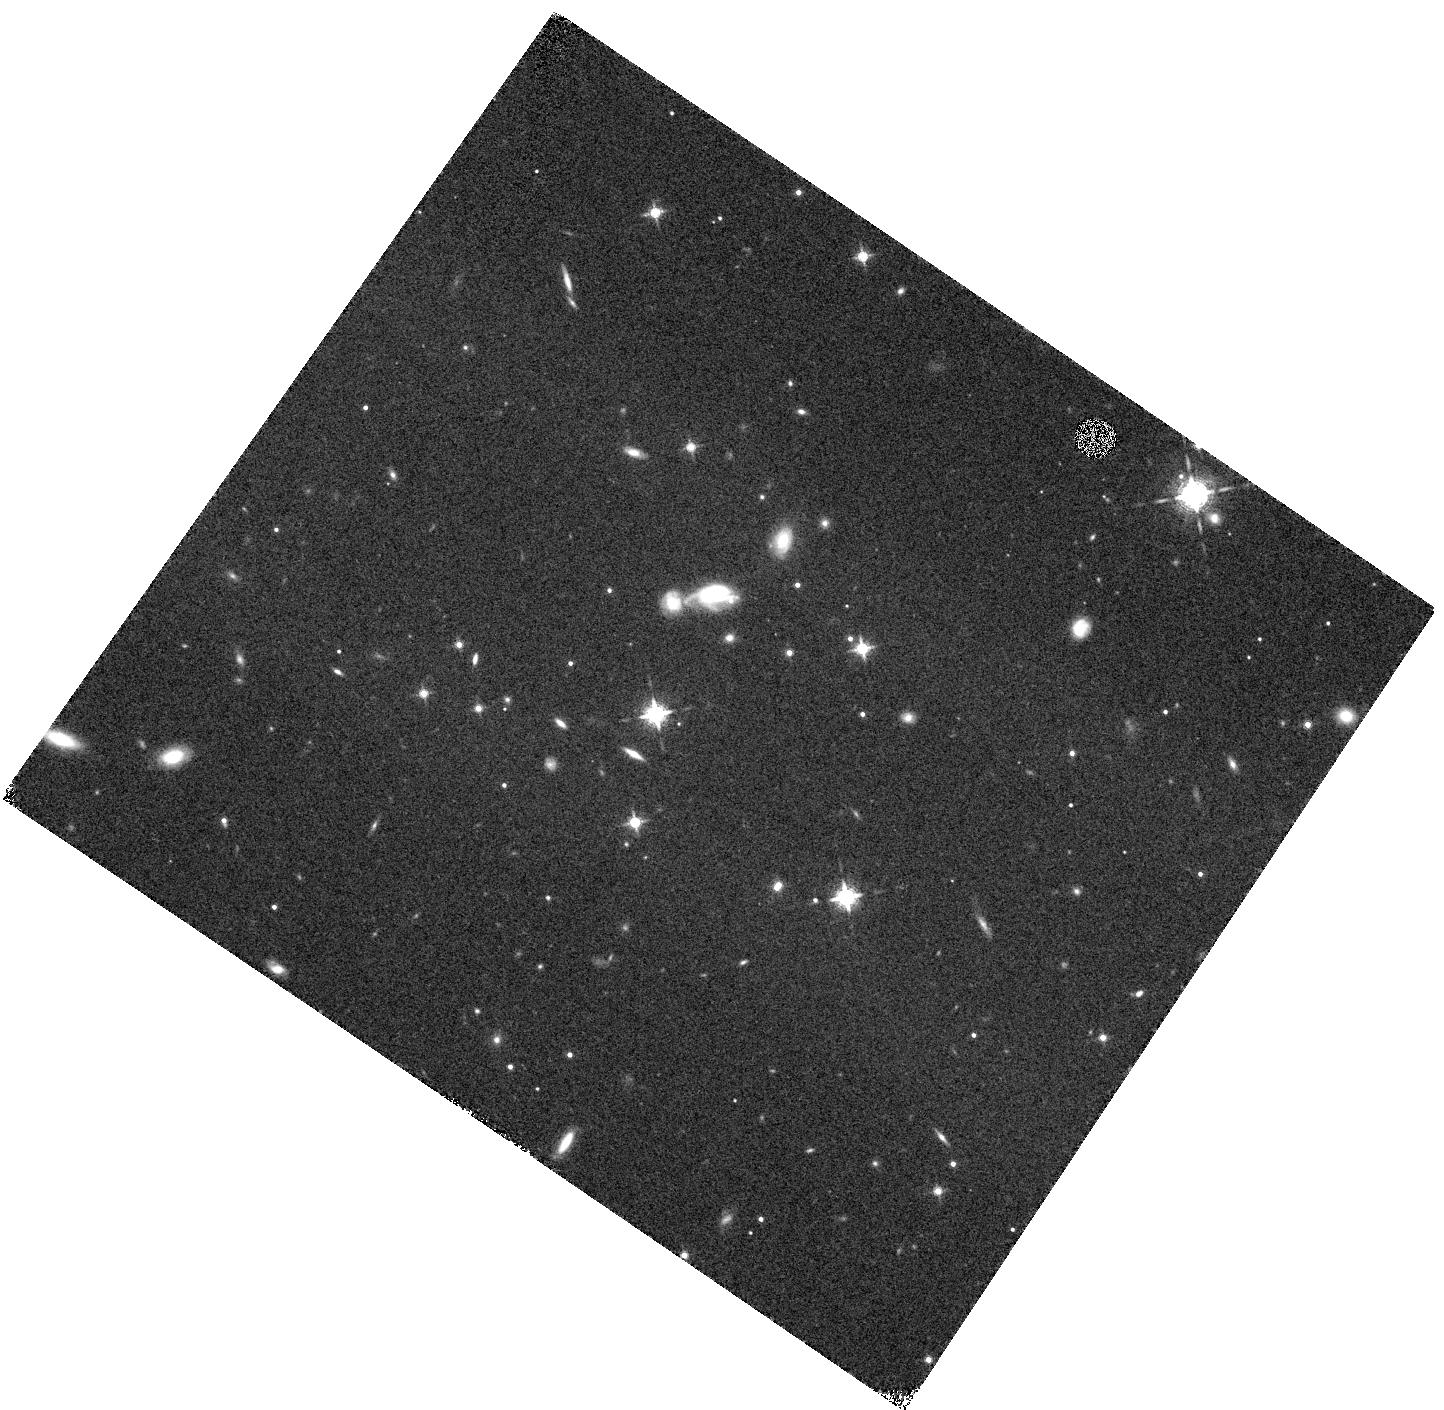
Target: 2MASSIJ0727182+171001
Instrument: WFC3/IR
Filter: F127M
Exposure: 17 min
Observation ID: hst_11666_08_wfc3_ir_f127m_ib1n08

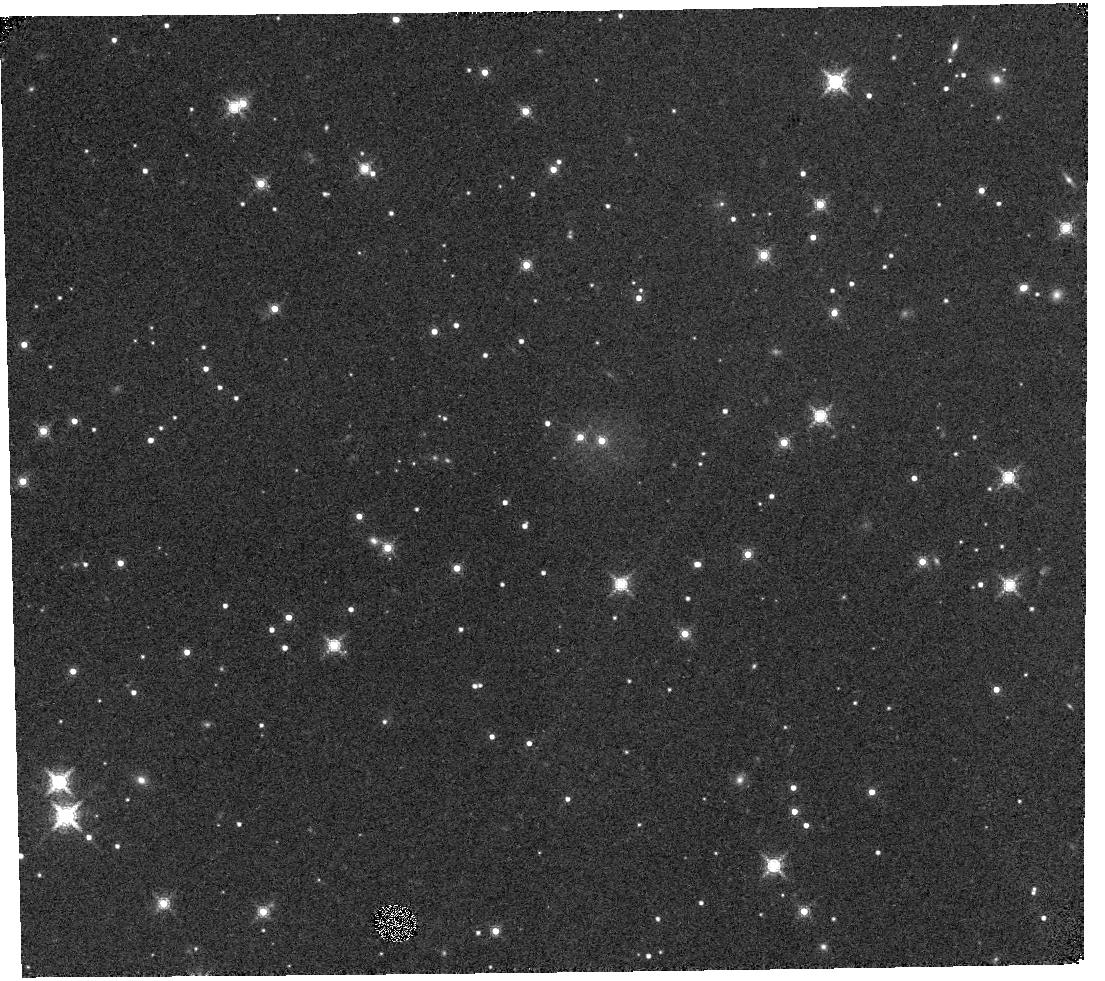
Target: 2MASSJ07290002-3954043
Instrument: WFC3/IR
Filter: F164N
Exposure: 20 min
Observation ID: hst_11666_09_wfc3_ir_f164n_ib1n09

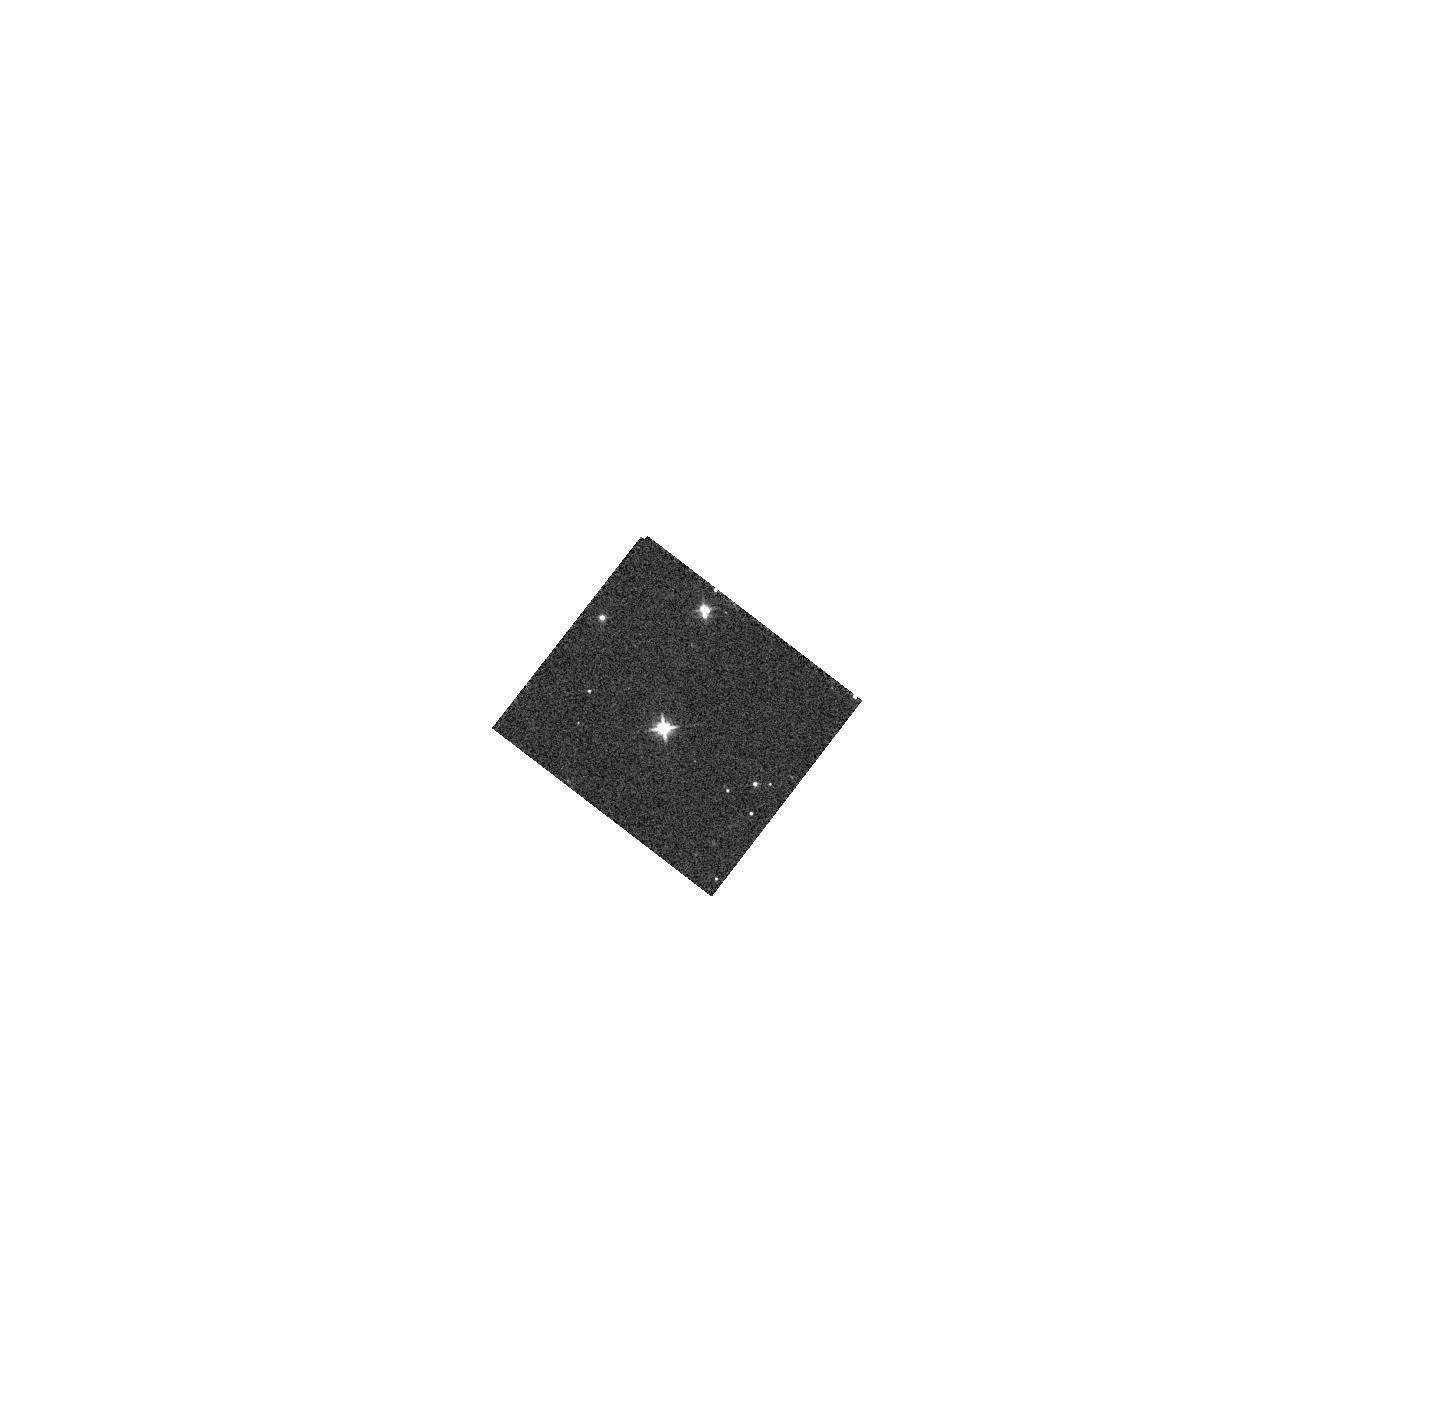
Target: 2MASSJ22372056+7228351
Instrument: WFC3/IR
Filter: F110W
Exposure: 3 min
Observation ID: hst_11666_11_wfc3_ir_f110w_ib1n11

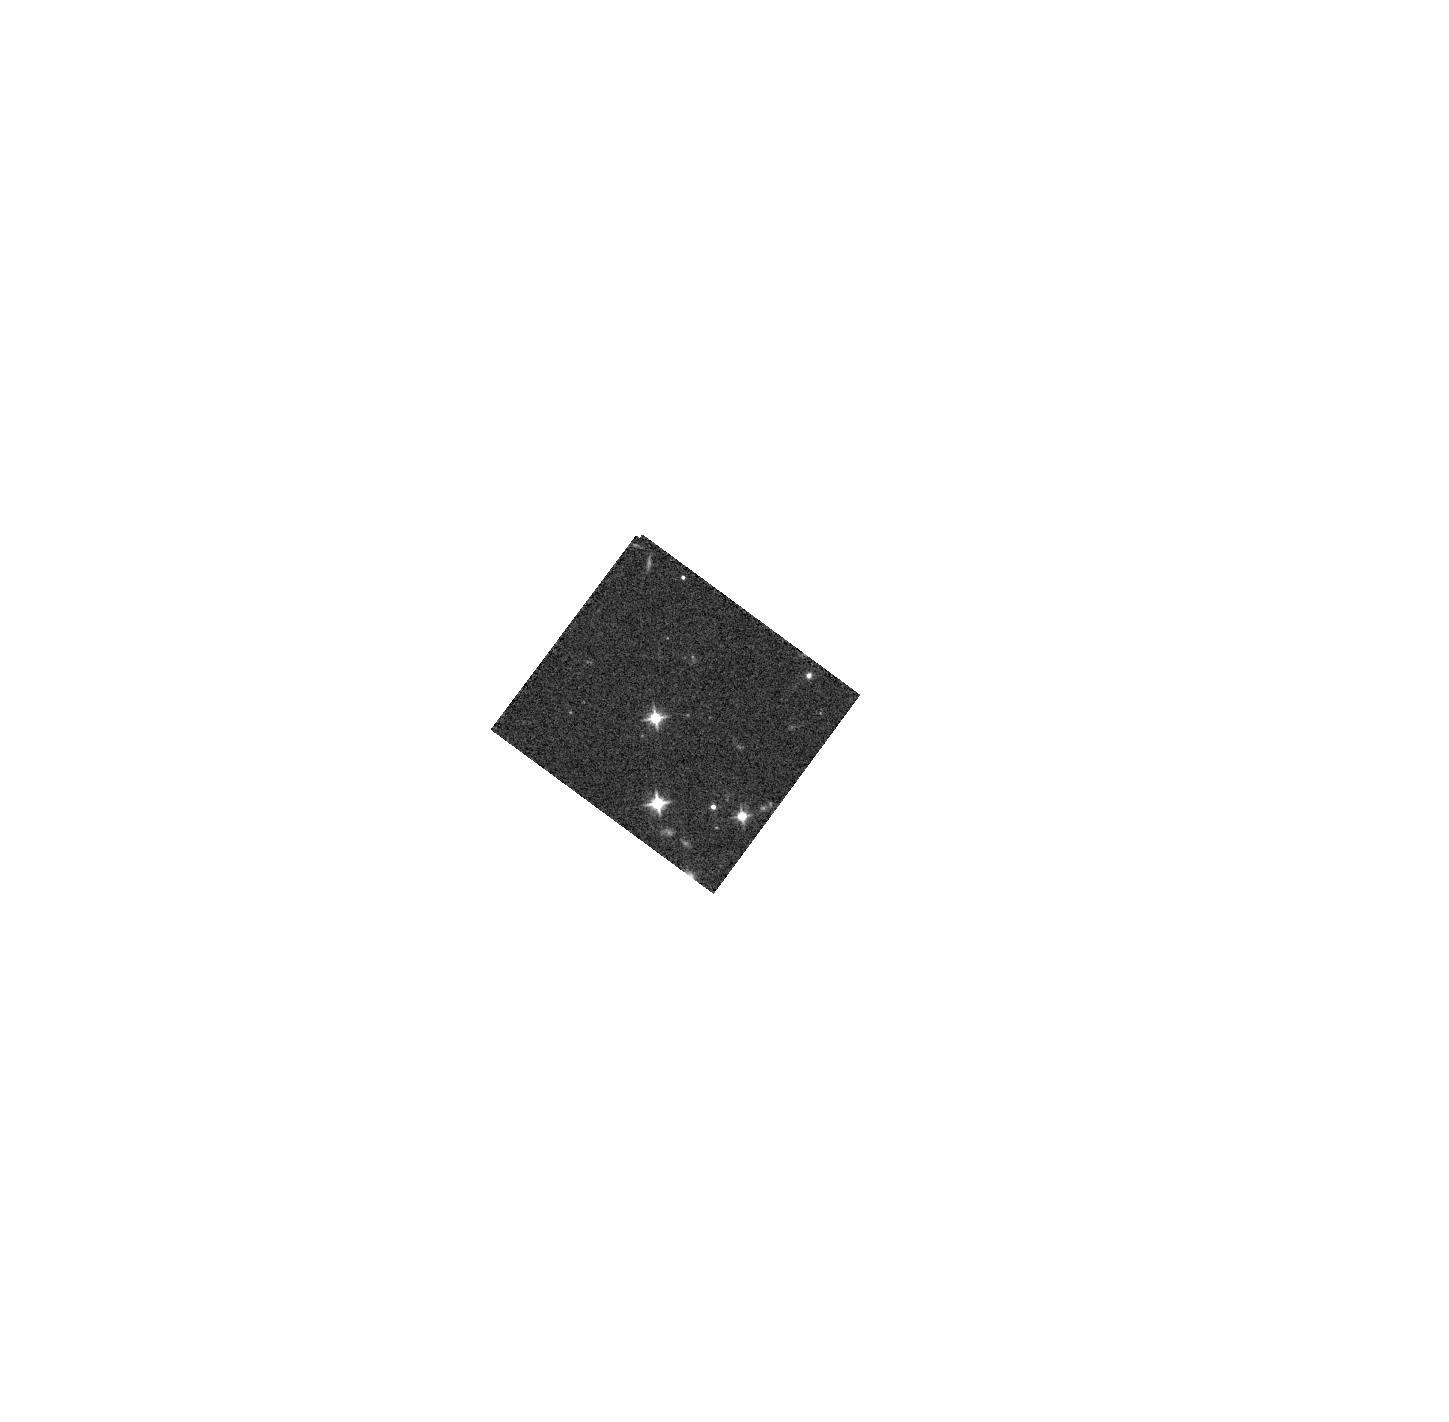
Target: 2MASSJ07414920+2351275
Instrument: WFC3/IR
Filter: F110W
Exposure: 2 min
Observation ID: hst_11666_02_wfc3_ir_f110w_ib1n02

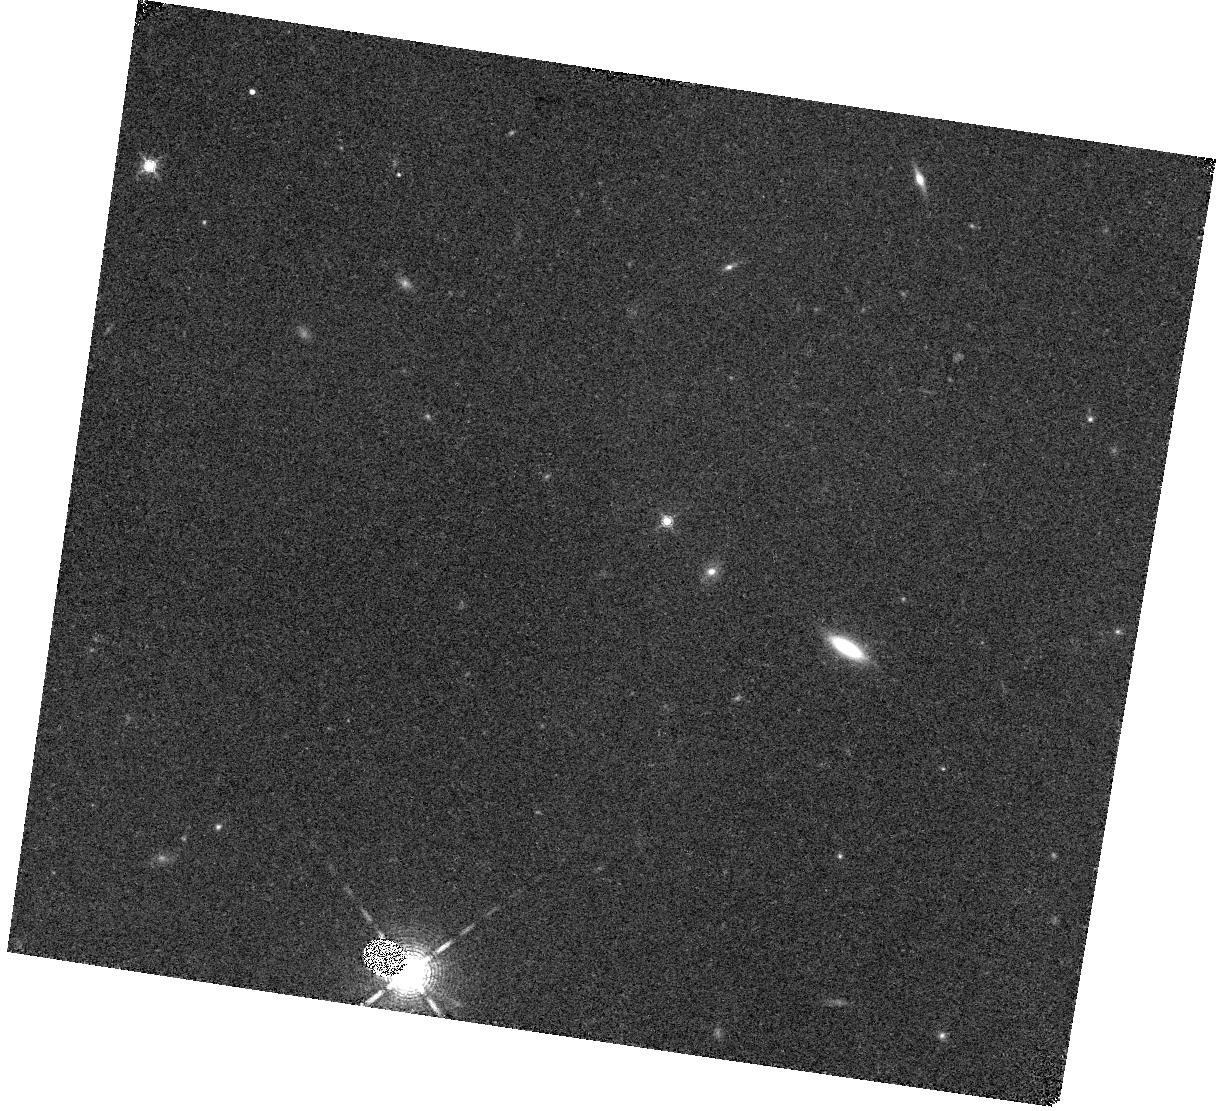
Target: SDSSJ125011.65+392553.9
Instrument: WFC3/IR
Filter: F164N
Exposure: 20 min
Observation ID: hst_11666_18_wfc3_ir_f164n_ib1n18

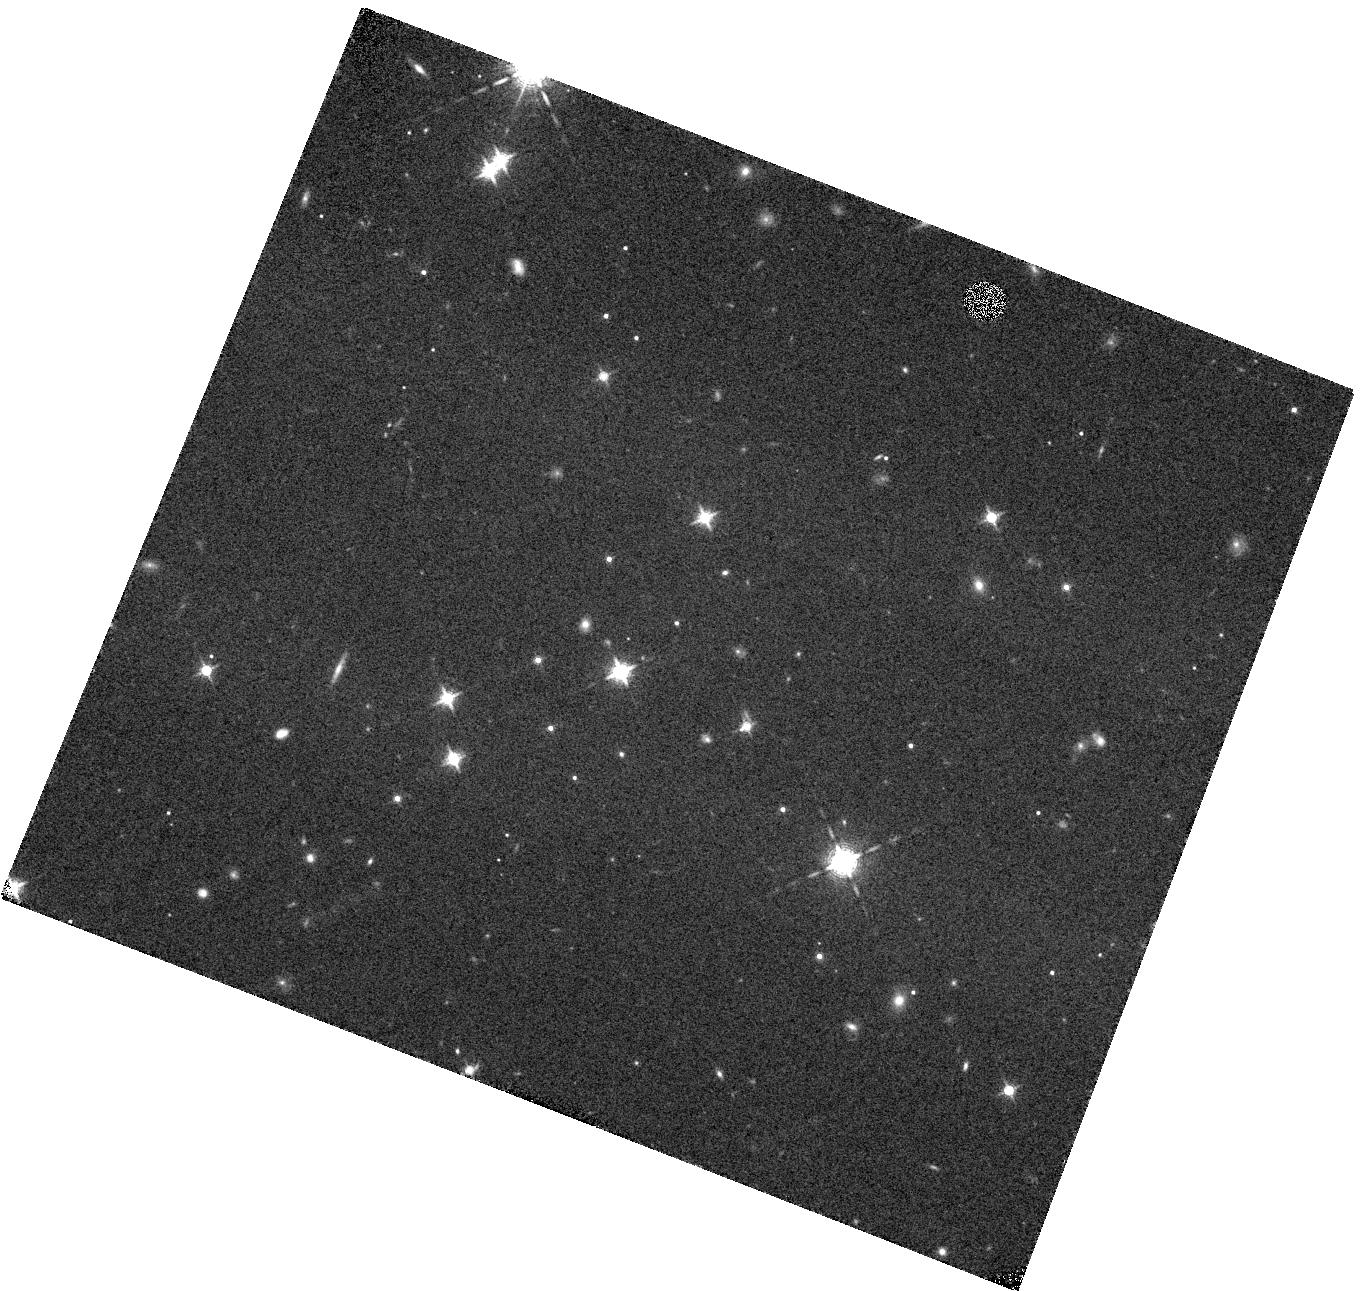
Target: 2MASSJ11145133-2618235
Instrument: WFC3/IR
Filter: F127M
Exposure: 17 min
Observation ID: hst_11666_14_wfc3_ir_f127m_ib1n14

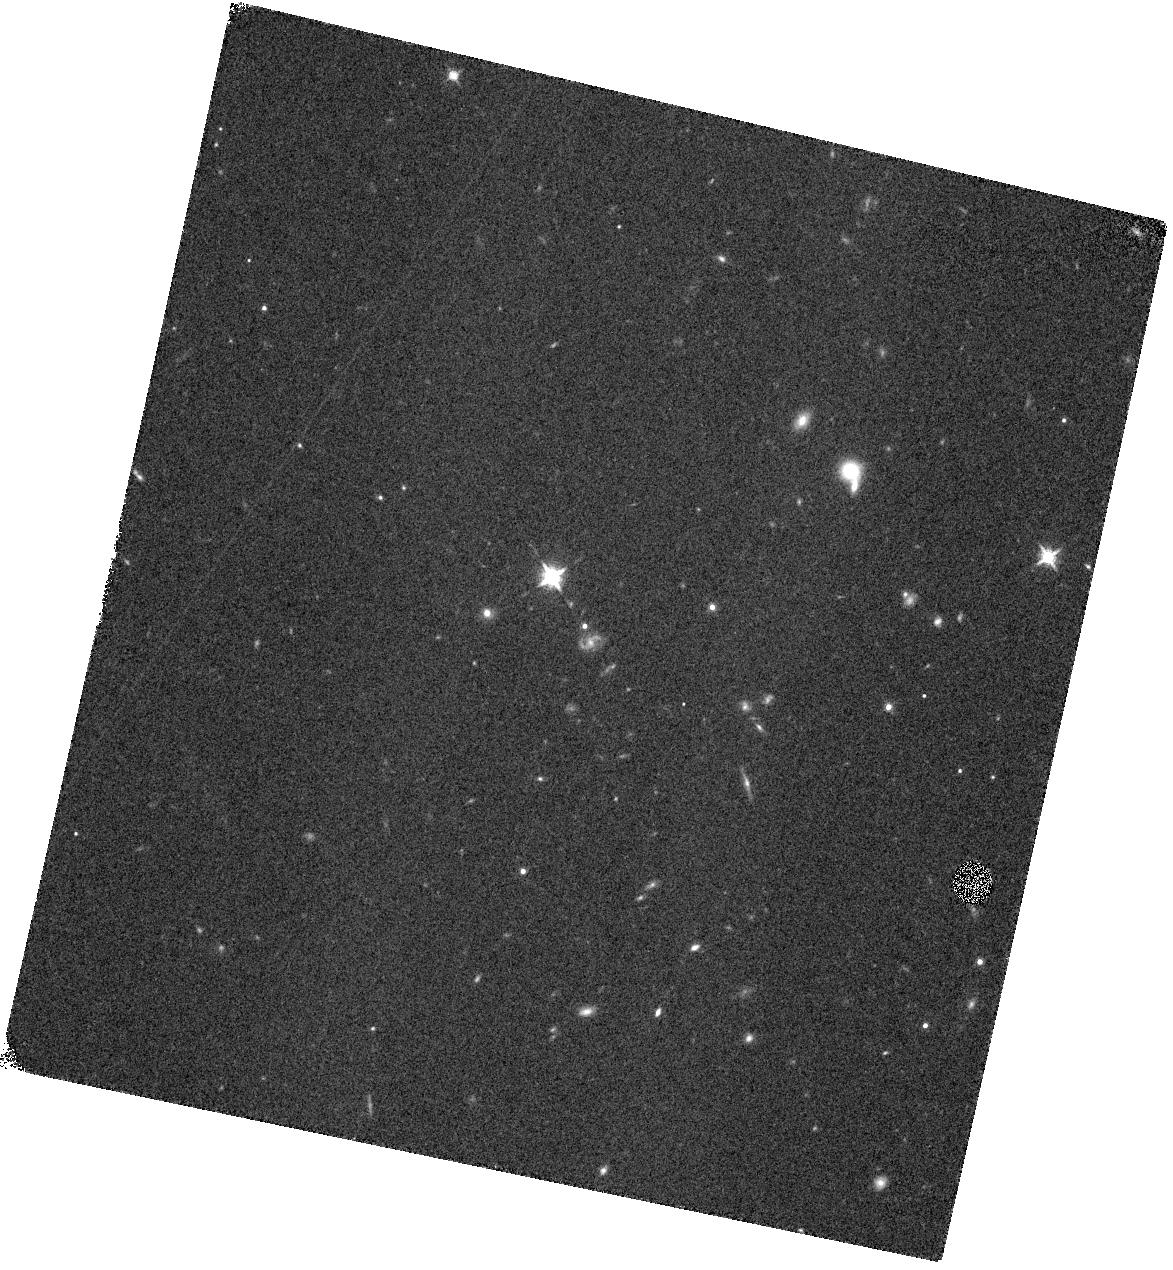
Target: 2MASSJ23312378-4718274
Instrument: WFC3/IR
Filter: F127M
Exposure: 17 min
Observation ID: hst_11666_26_wfc3_ir_f127m_ib1n26

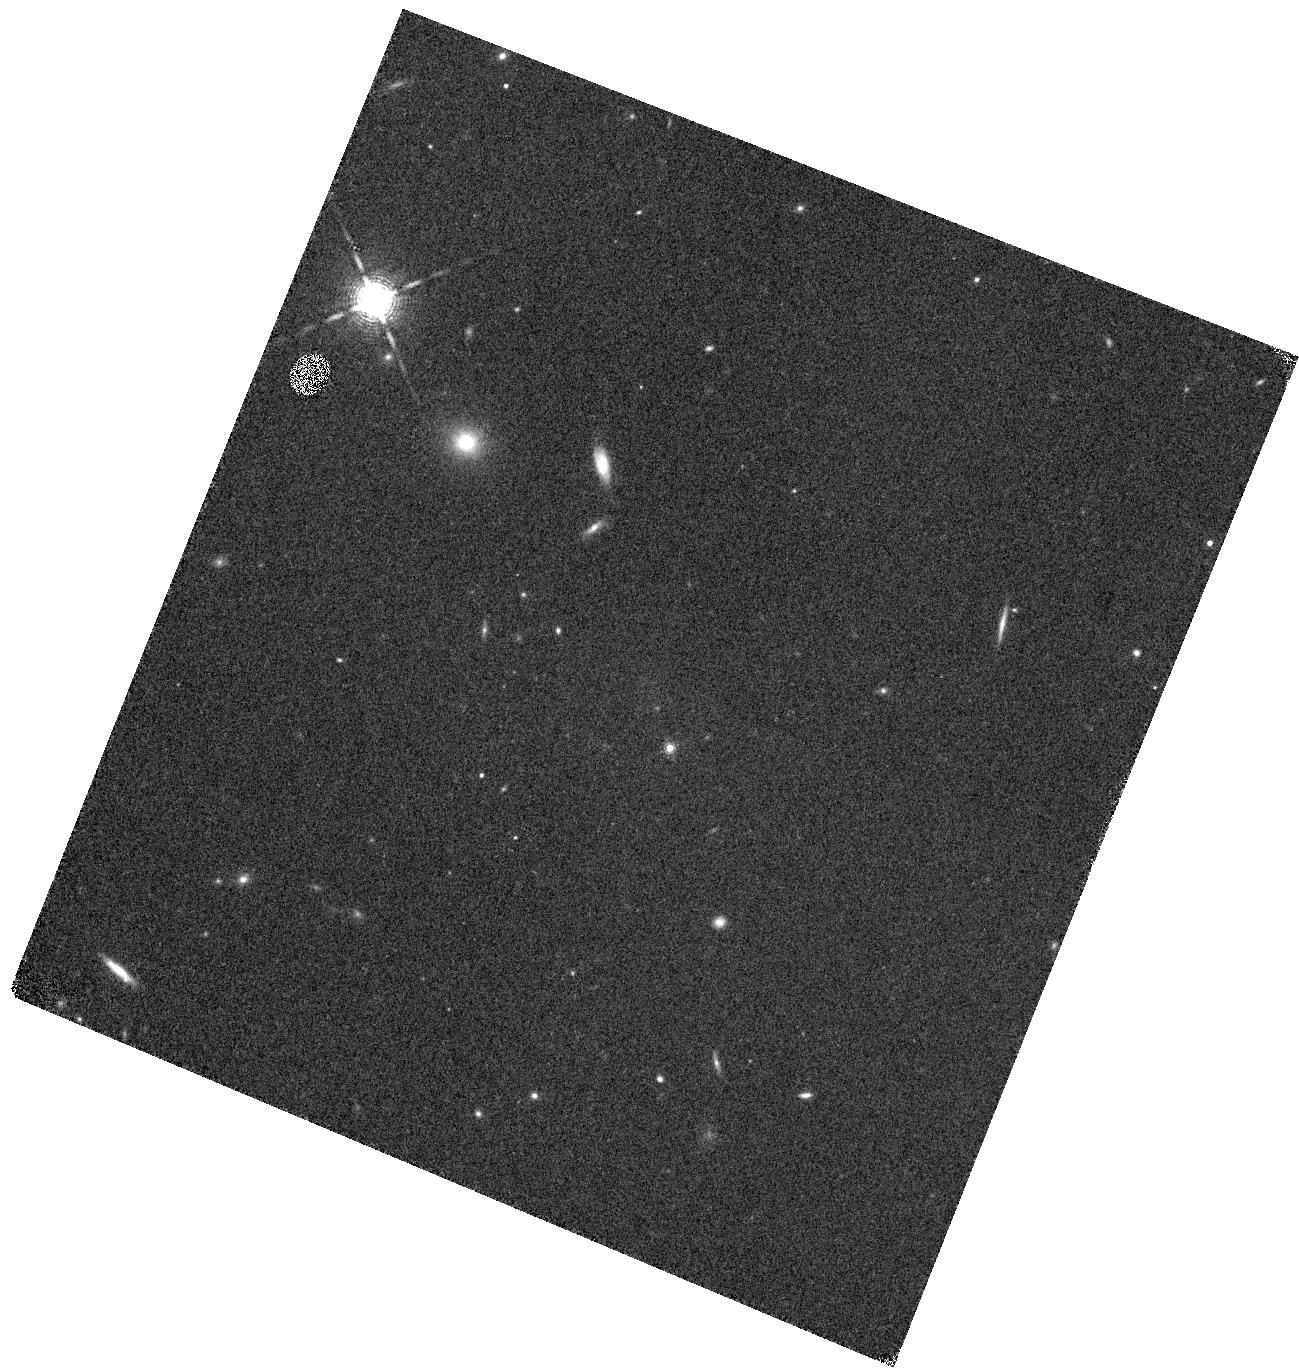
Target: SDSSJ032553.17+042540.1
Instrument: WFC3/IR
Filter: F164N
Exposure: 20 min
Observation ID: hst_11666_05_wfc3_ir_f164n_ib1n05

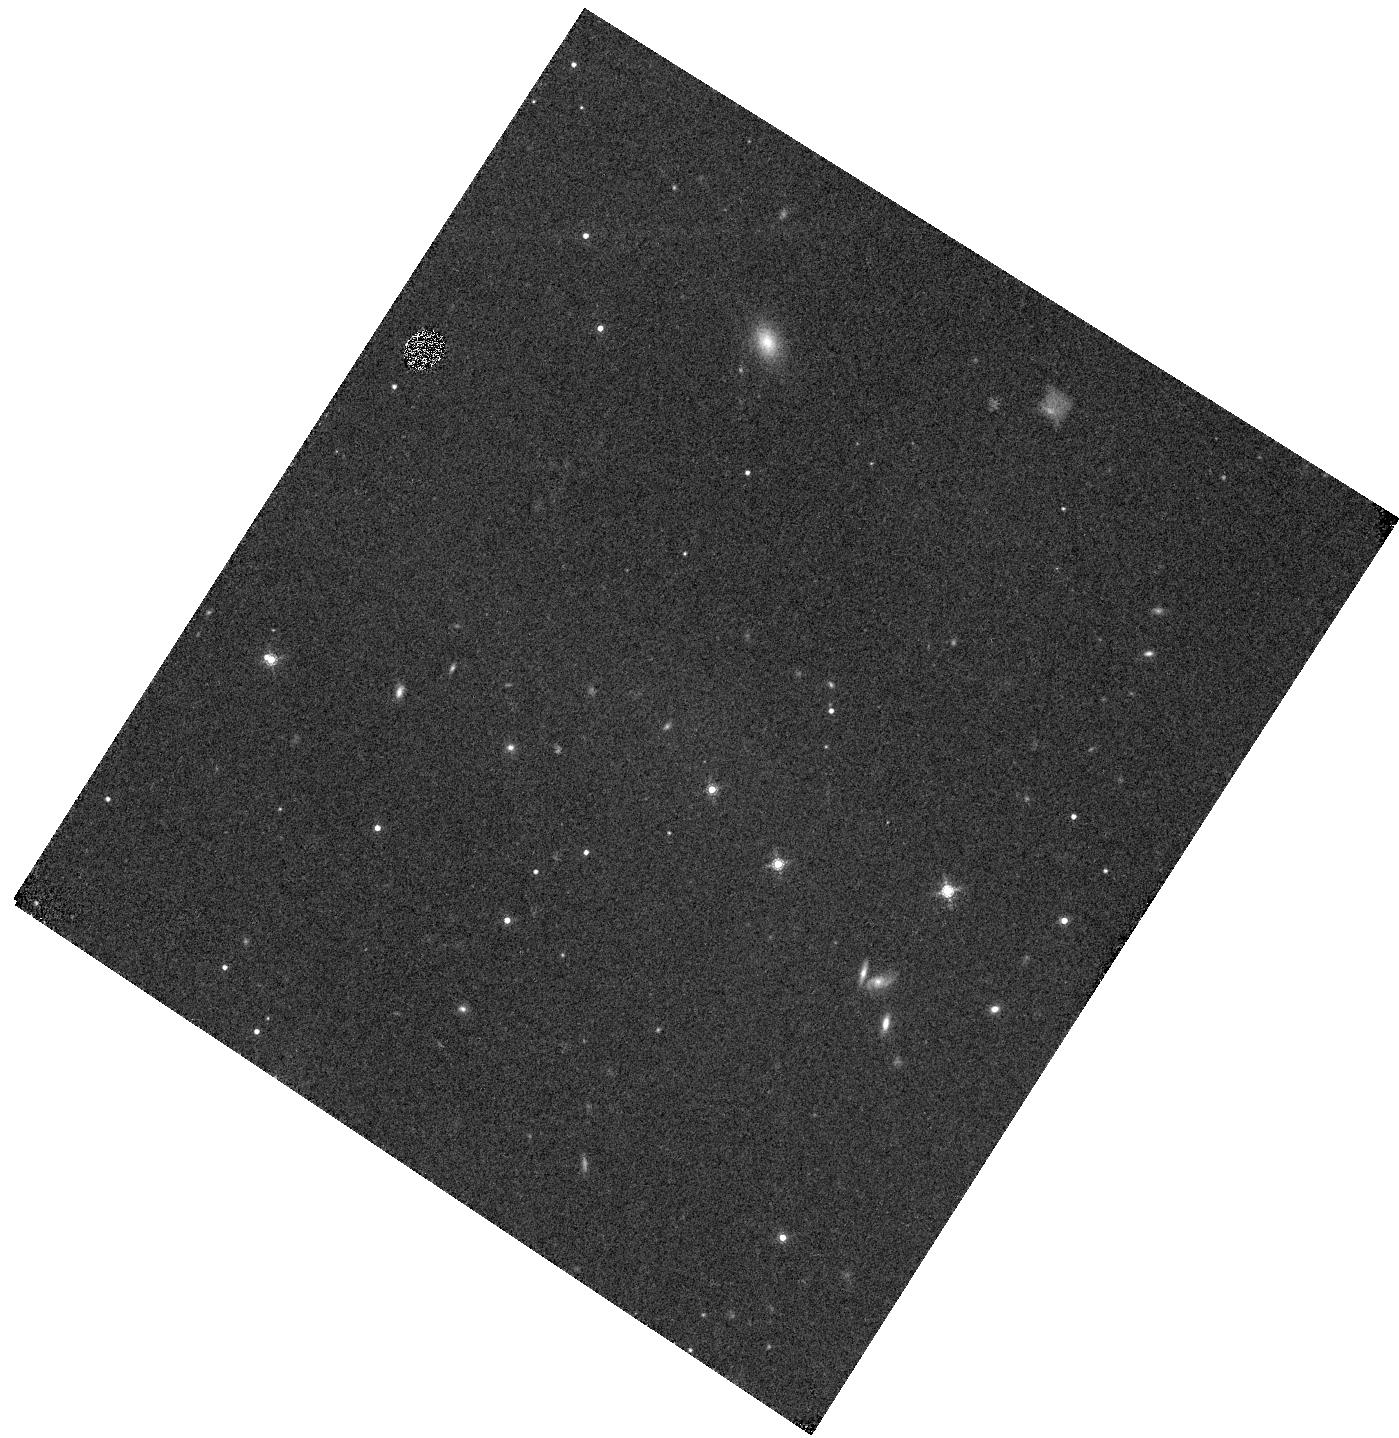
Target: SDSSJ175805.46+463311.9
Instrument: WFC3/IR
Filter: F164N
Exposure: 22 min
Observation ID: hst_11666_21_wfc3_ir_f164n_ib1n21

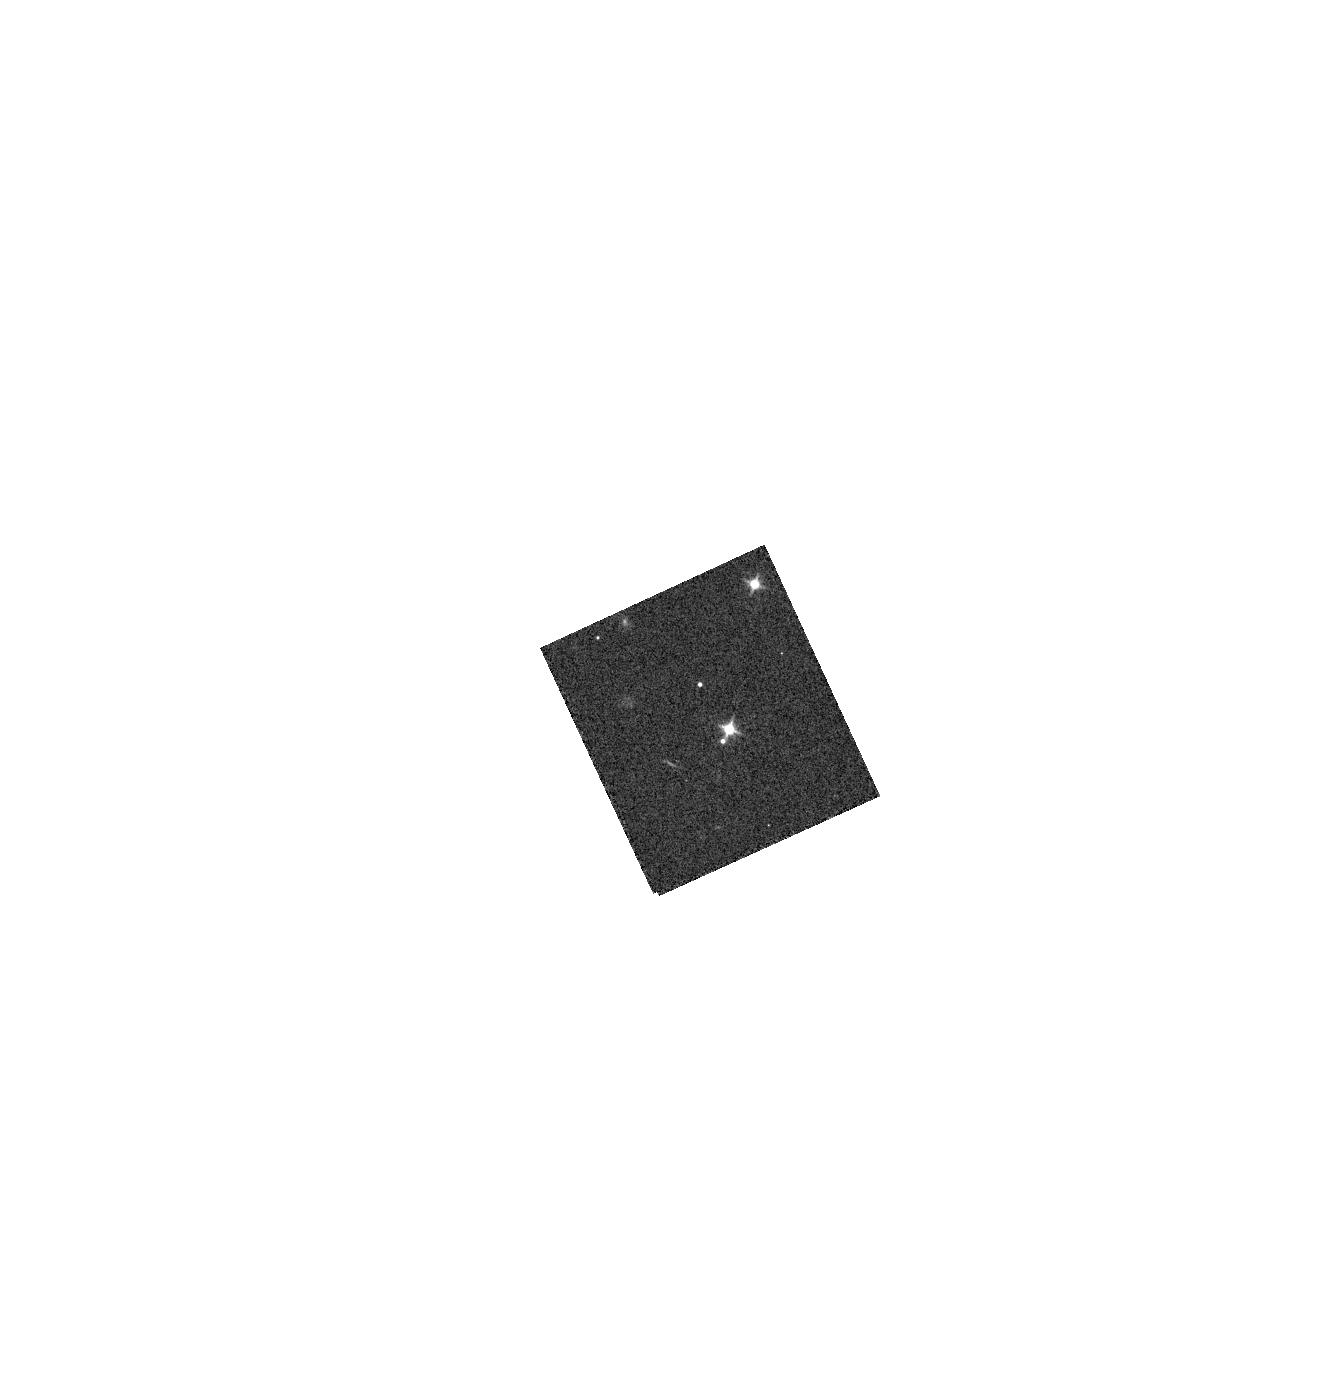
Target: SDSSJ212413.89+010000.3
Instrument: WFC3/IR
Filter: F110W
Exposure: 2 min
Observation ID: hst_11666_24_wfc3_ir_f110w_ib1n24

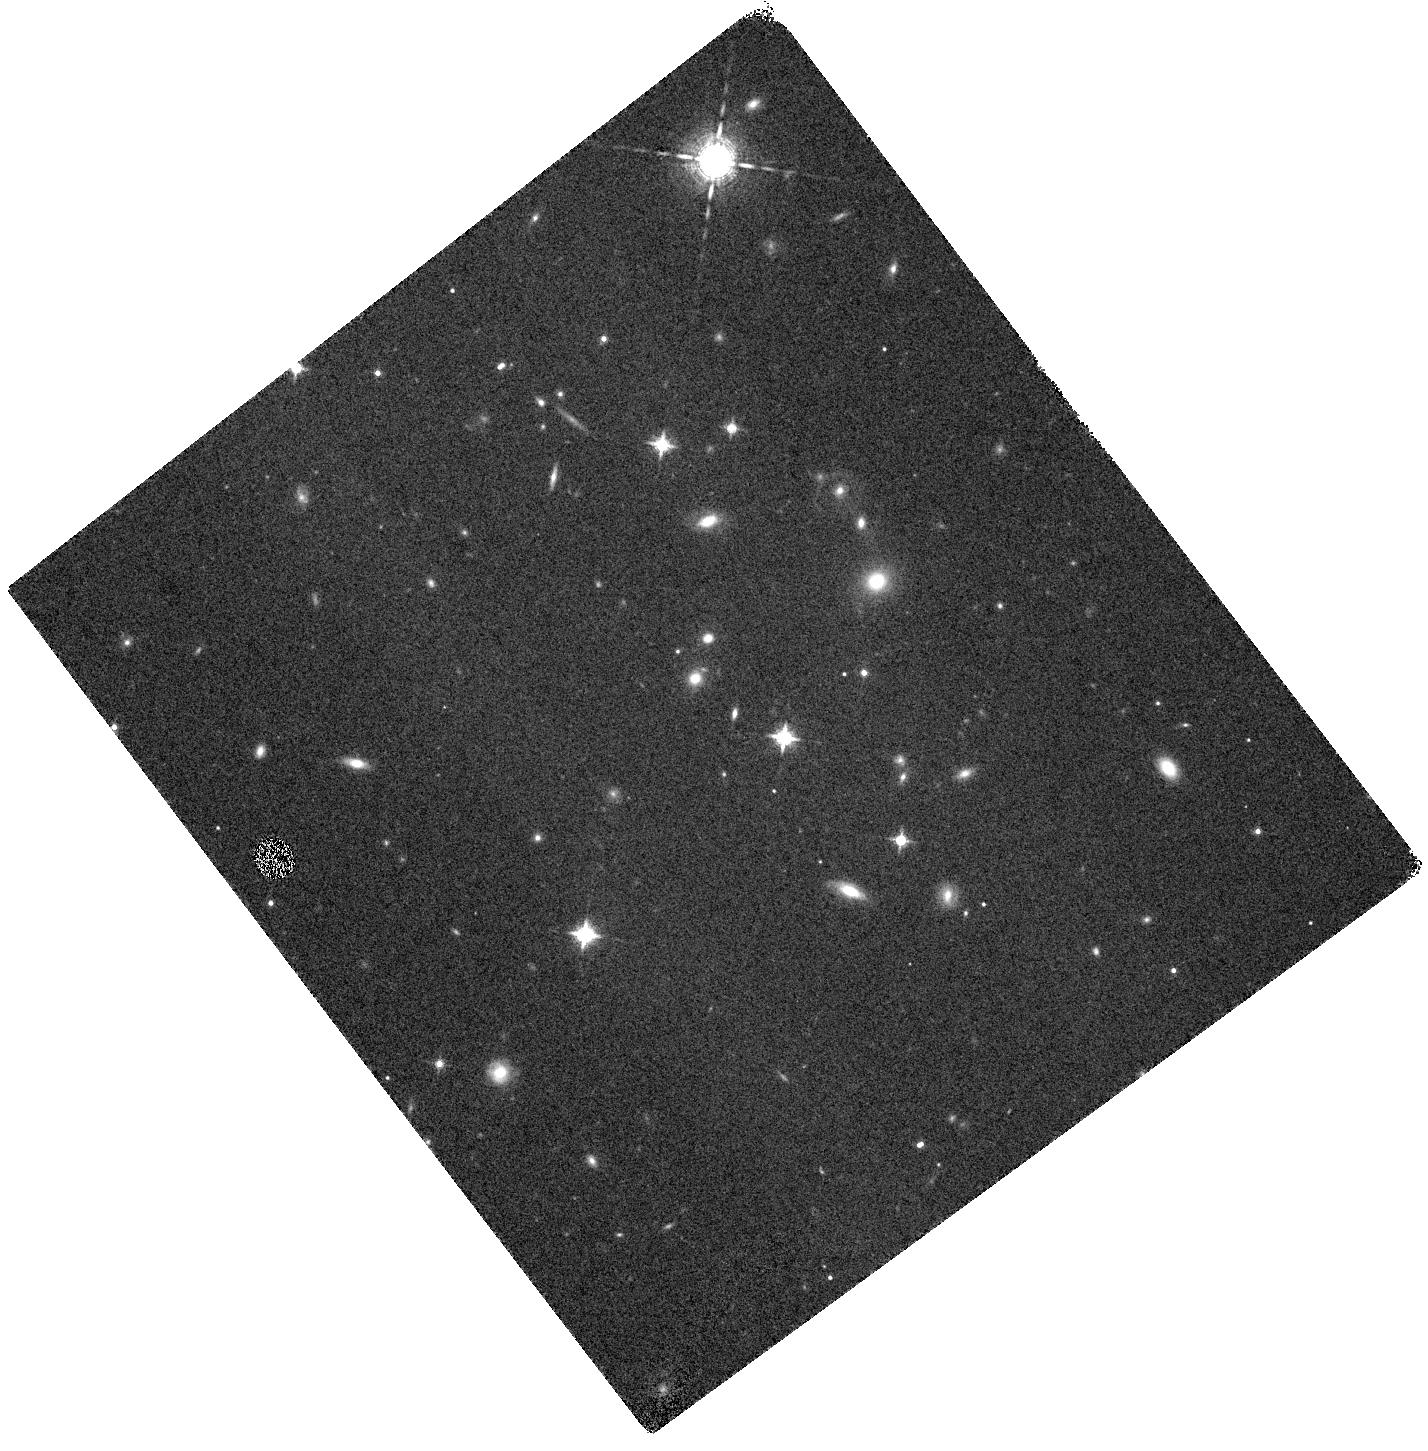
Target: 2MASSJ04070885+1514565
Instrument: WFC3/IR
Filter: F127M
Exposure: 17 min
Observation ID: hst_11666_06_wfc3_ir_f127m_ib1n06

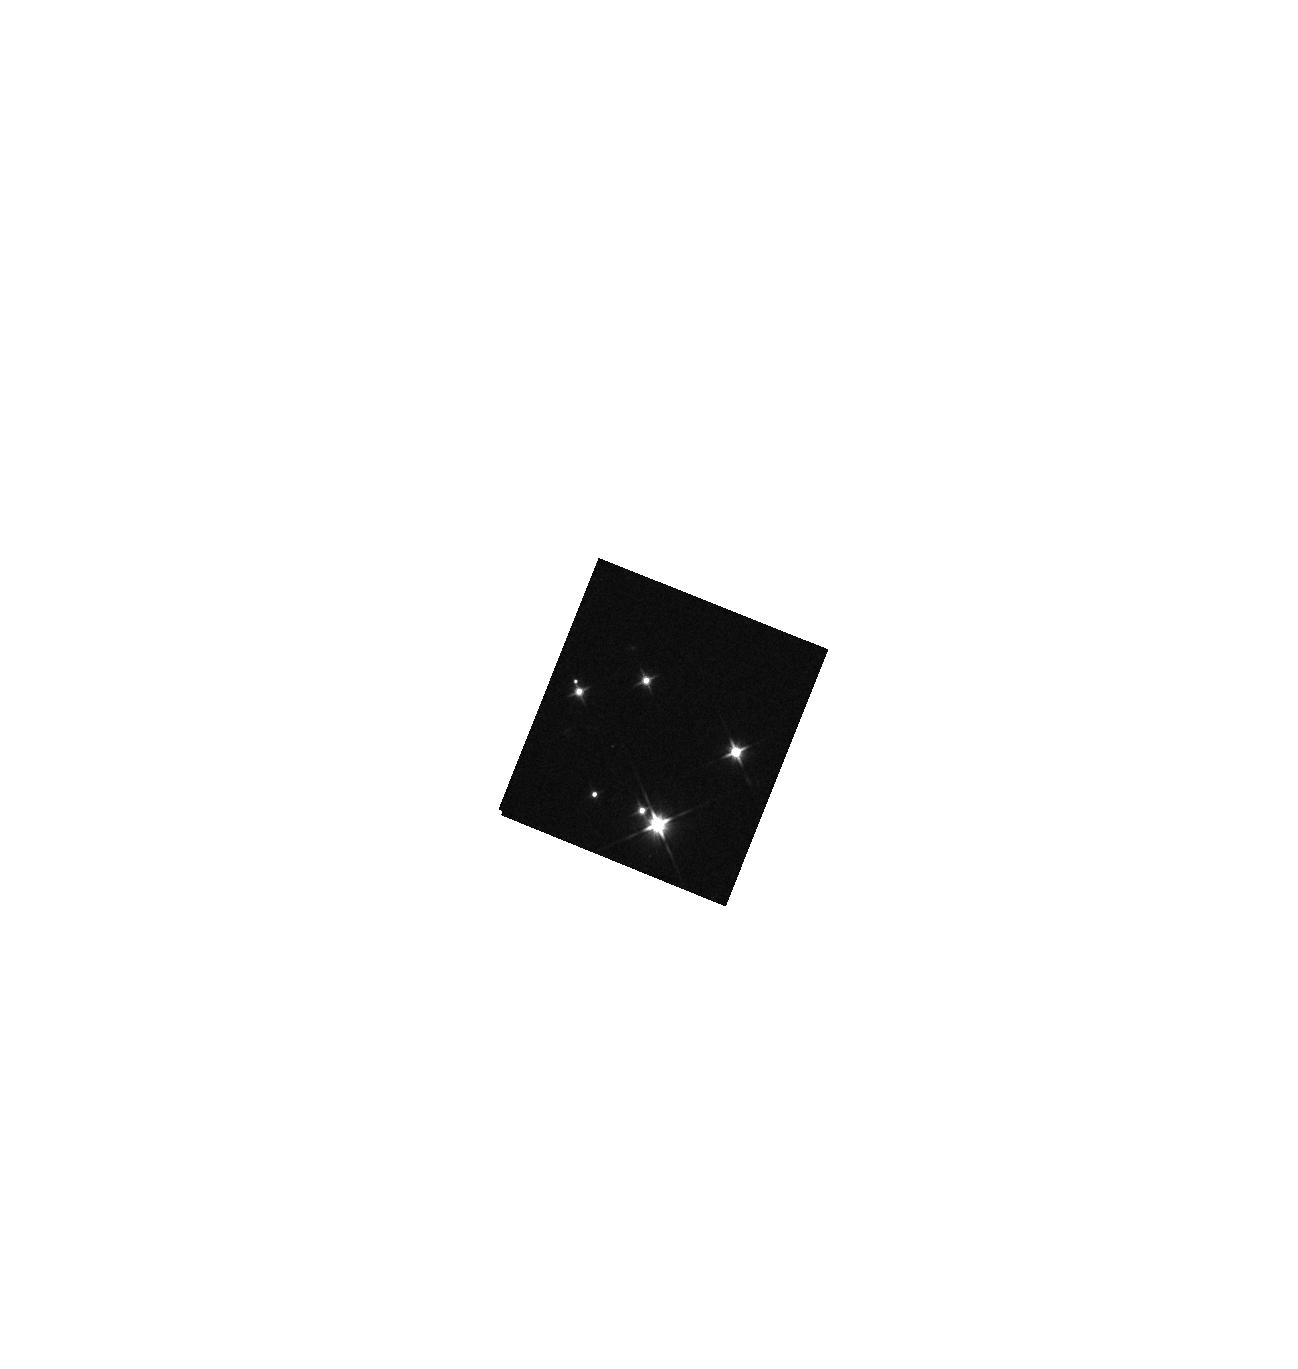
Target: 2MASSJ19010601+4718136
Instrument: WFC3/IR
Filter: F110W
Exposure: 2 min
Observation ID: hst_11666_23_wfc3_ir_f110w_ib1n23

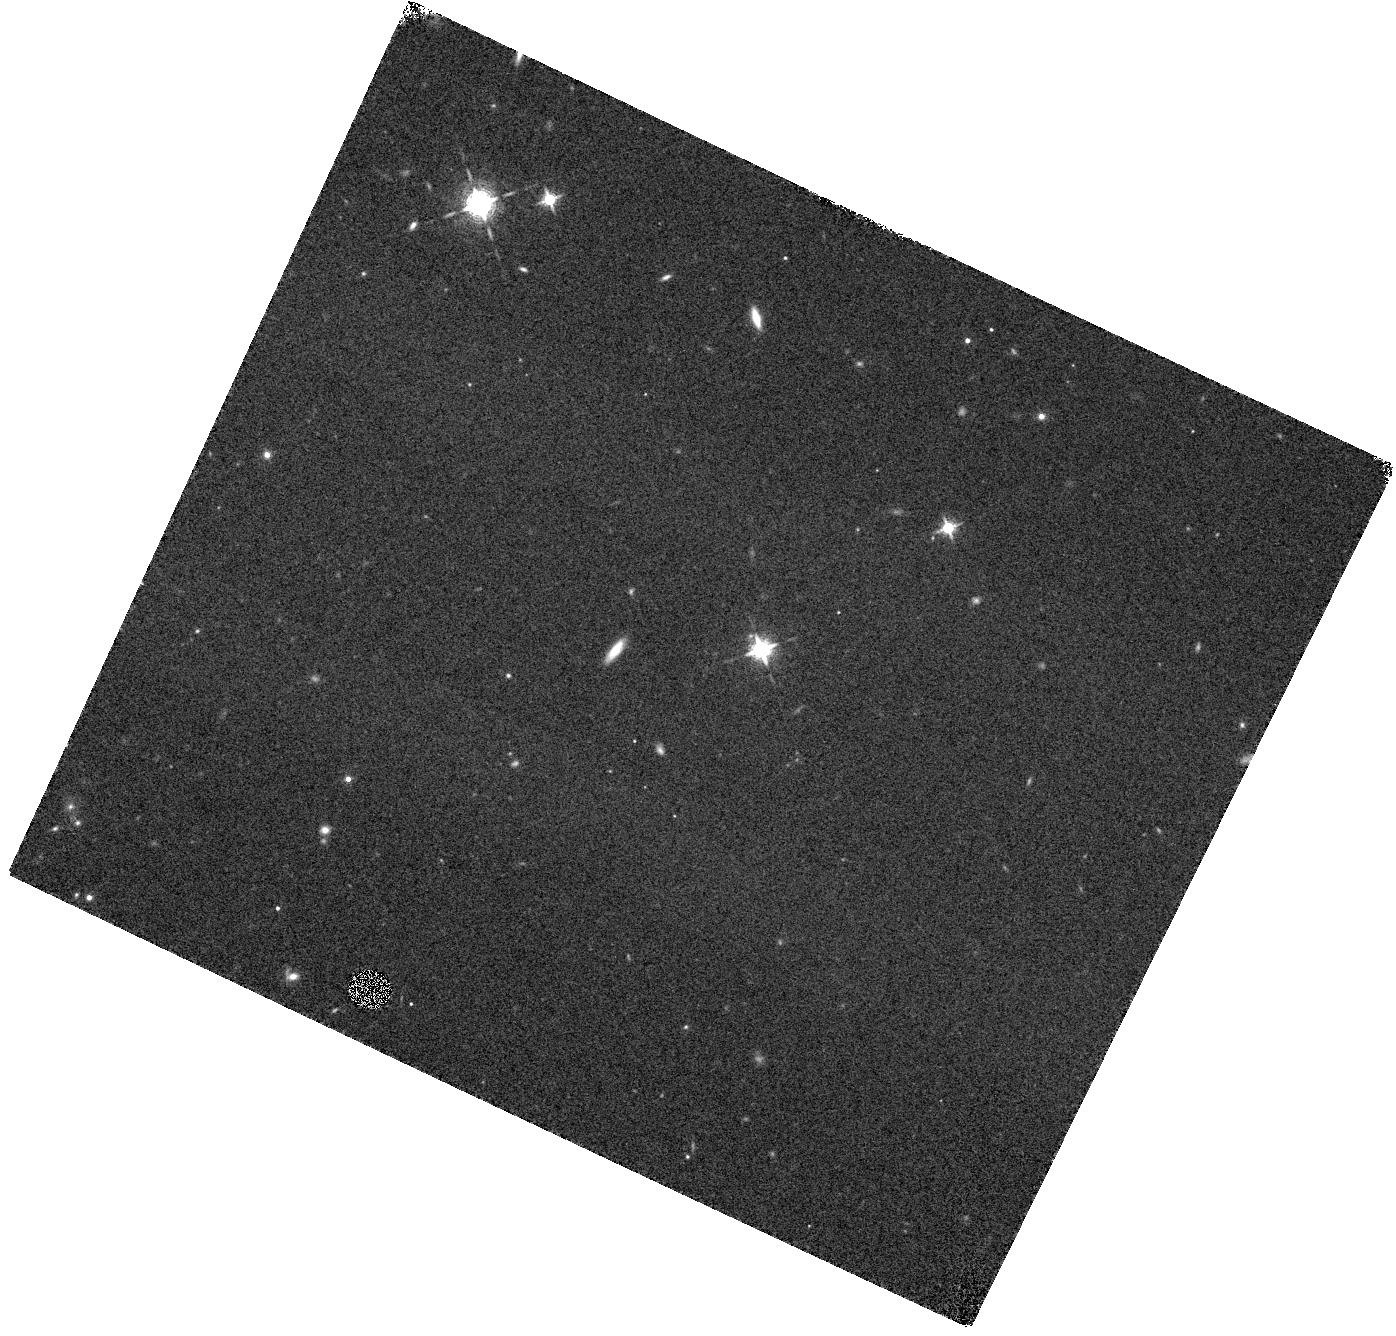
Target: 2MASSJ12314753+0847331
Instrument: WFC3/IR
Filter: F127M
Exposure: 17 min
Observation ID: hst_11666_15_wfc3_ir_f127m_ib1n15

Chilly Pairs: A Search for the Latest-type Brown Dwarf Binaries and the Prototype Y Dwarf (PI: Burgasser, Adam J.)

We propose to use HST/NICMOS to image a sample of 27 of the nearest (< 20 pc) and lowest luminosity T-type brown dwarfs in order to identify and characterize new very low mass binary systems. Only 3 late-type T dwarf binaries have been found to date, despite that fact that these systems are critical benchmarks for evolutionary and atmospheric models at the lowest masses. They are also the most likely systems to harbor Y dwarf companions, an as yet unpopulated putative class of very cold (T < 600 K) brown dwarfs. Our proposed program will more than double the number of T5-T9 dwarfs imaged at high resolution, with an anticipated yield of ~5 new binaries with initial characterization of component spectral types. We will be able to probe separations sufficient to identify systems suitable for astrometric orbit and dynamical mass measurements. We also expect one of our discoveries to contain the first Y-type brown dwarf. Our proposed program complements and augments ongoing ground-based adaptive optics surveys and provides pathway science for JWST.